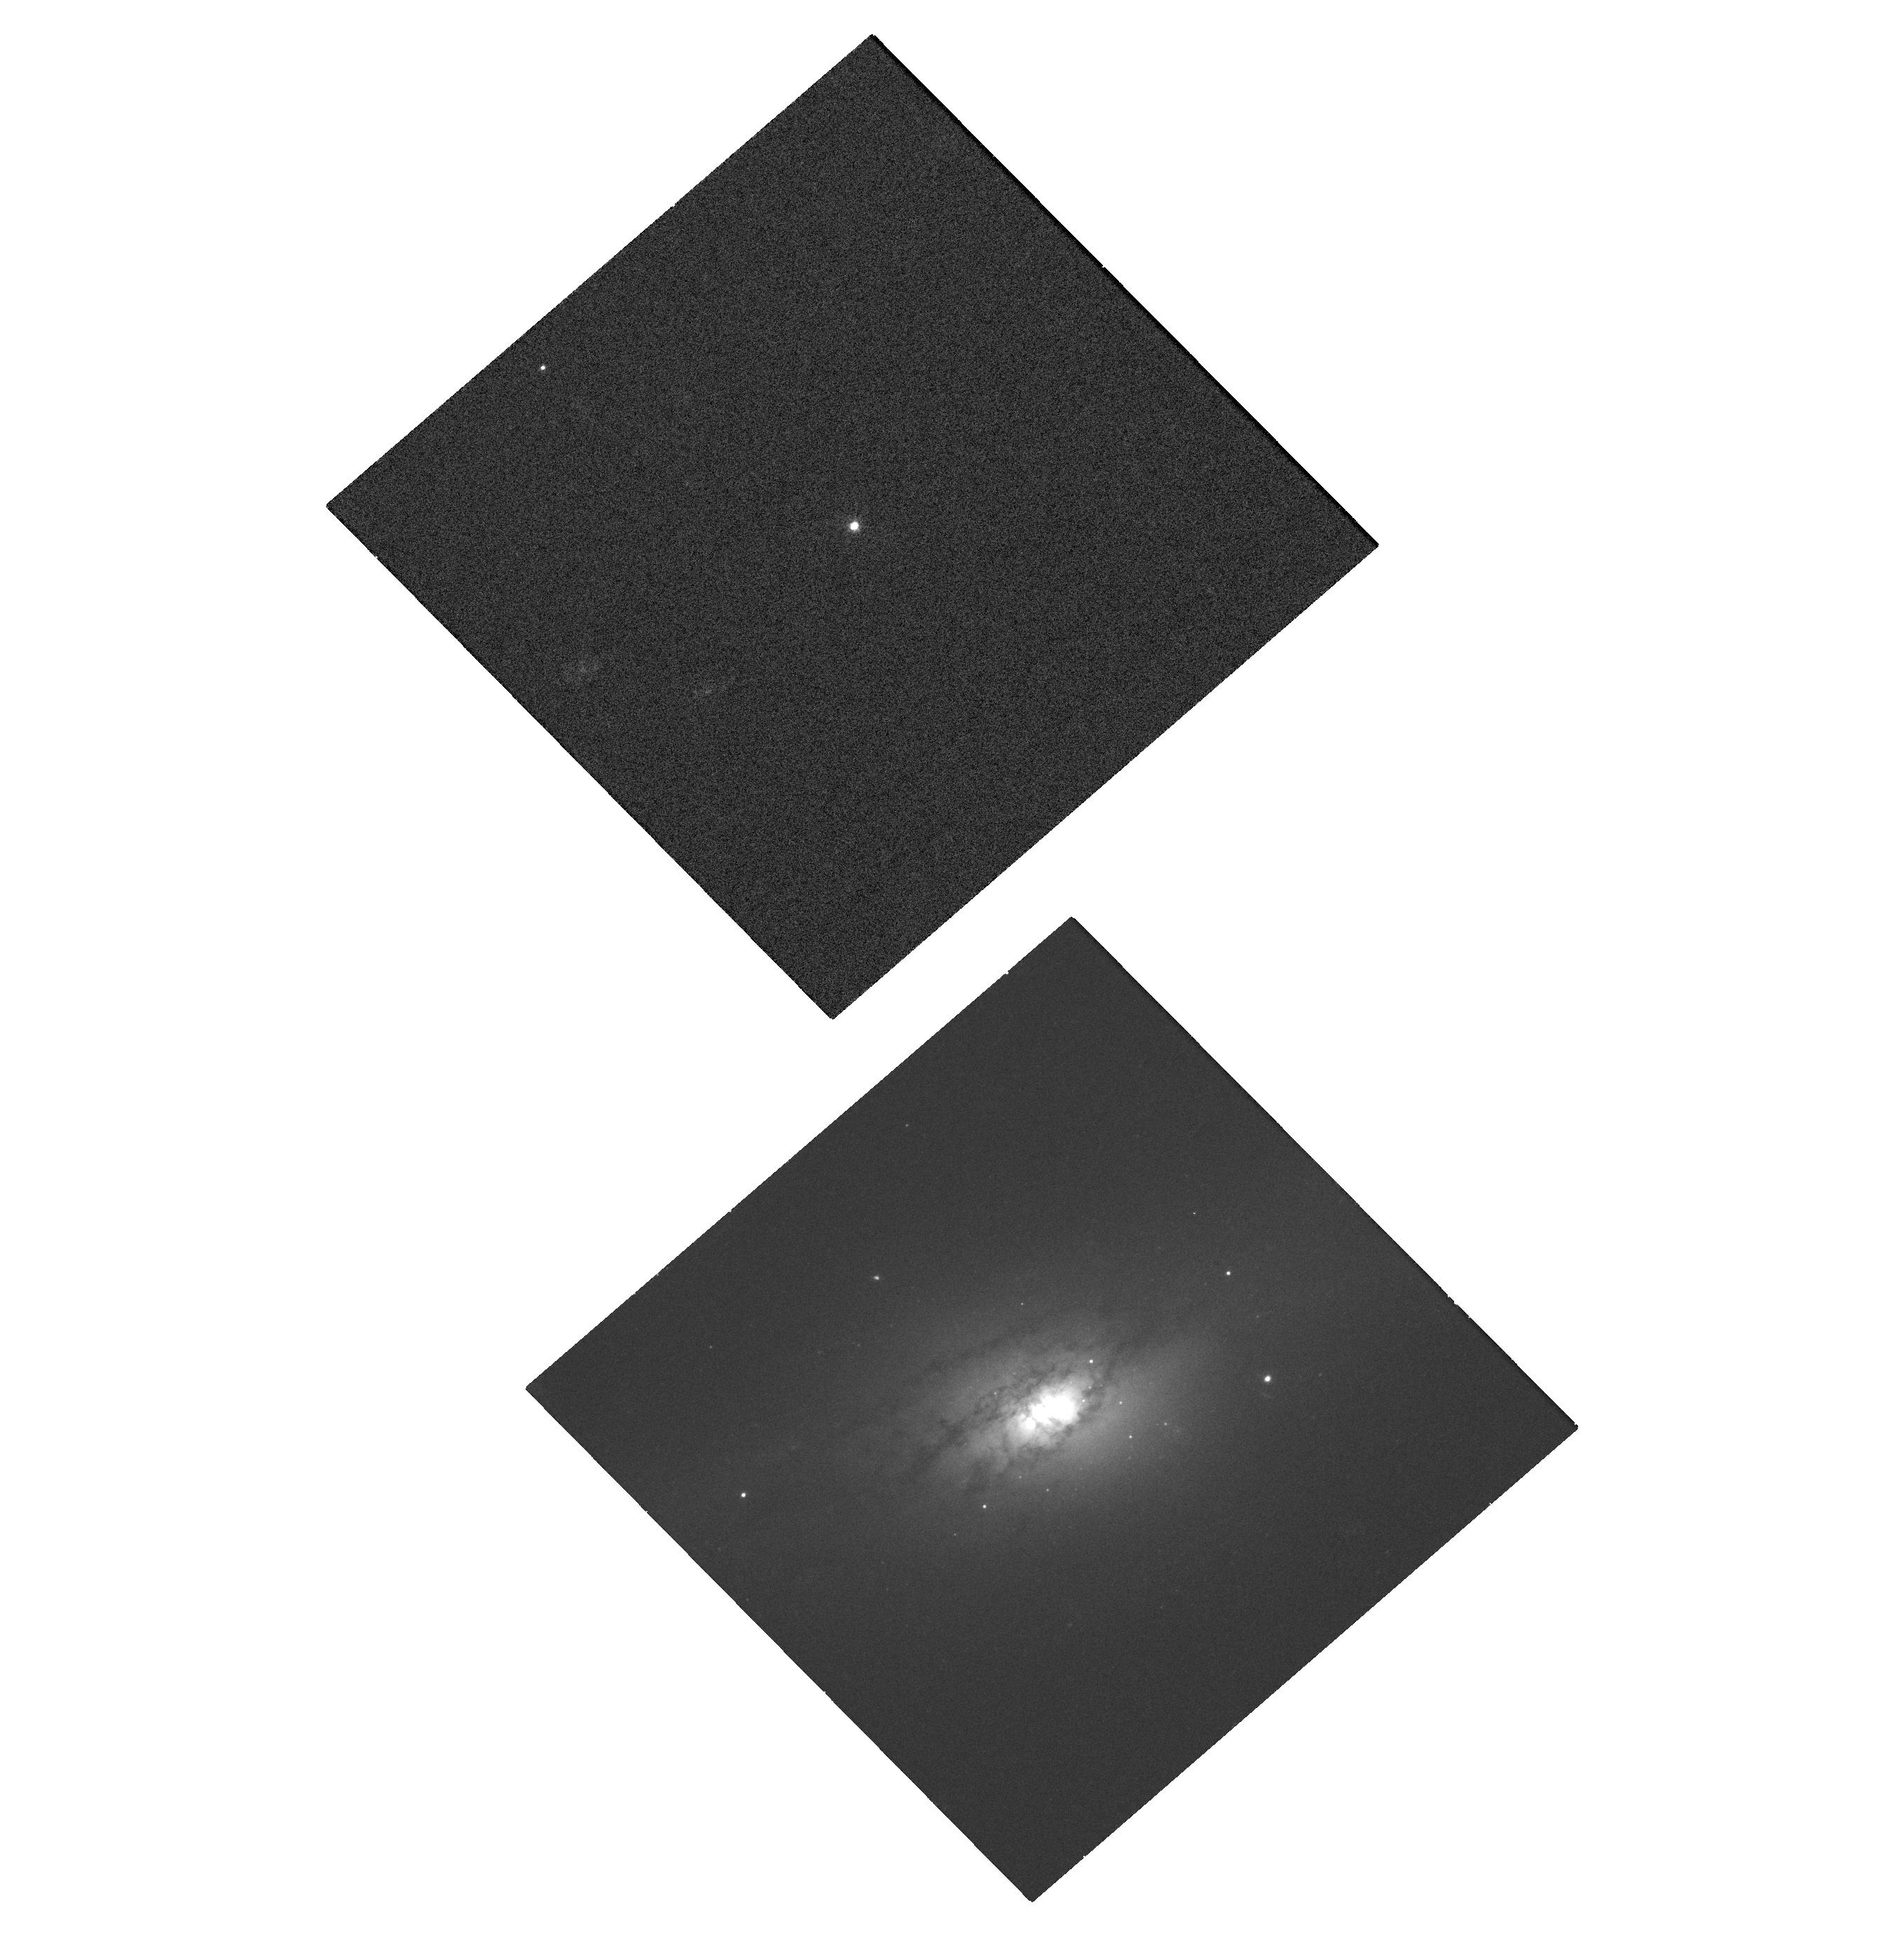
Target: STAR-J173844.64+571511.0. Instrument: WFC3/UVIS. Filter: F475W. Exposure: 32 min. Observation ID: hst_14785_04_wfc3_uvis_f475w_id8r04

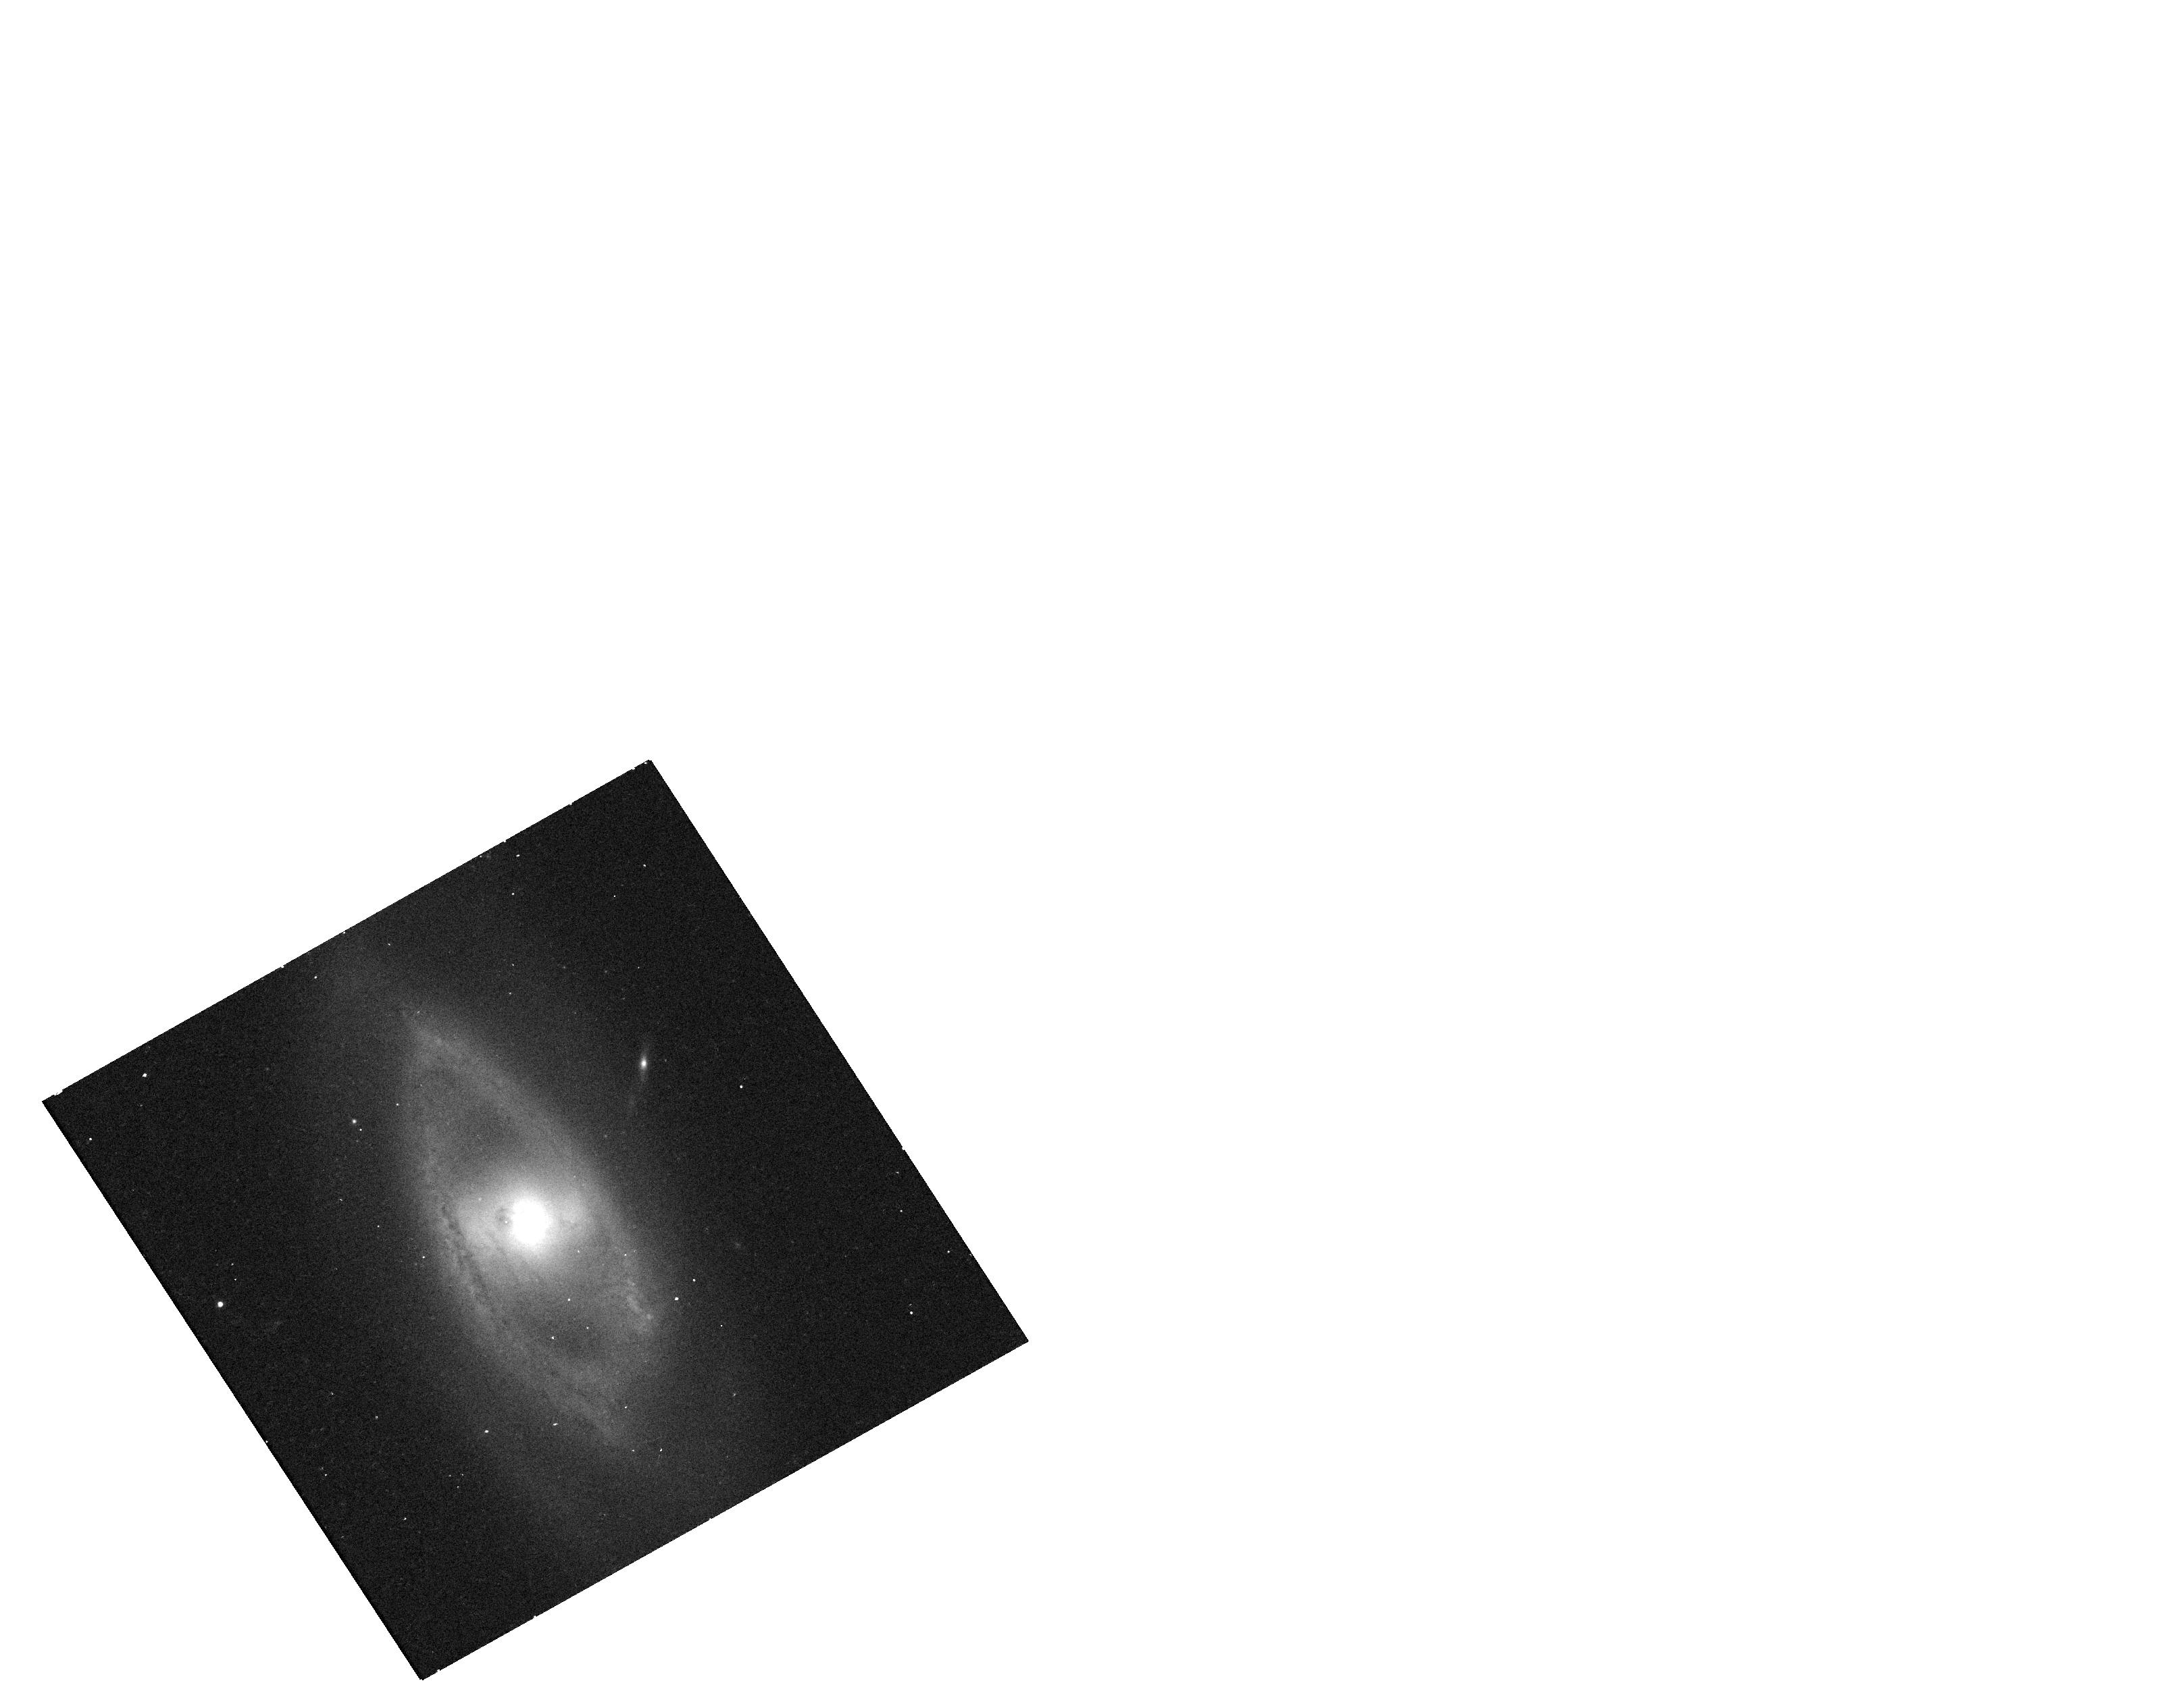
Target: MCG+05-32-048. Instrument: WFC3/UVIS. Filter: F814W. Exposure: 6 min. Observation ID: hst_14785_03_wfc3_uvis_f814w_id8r03

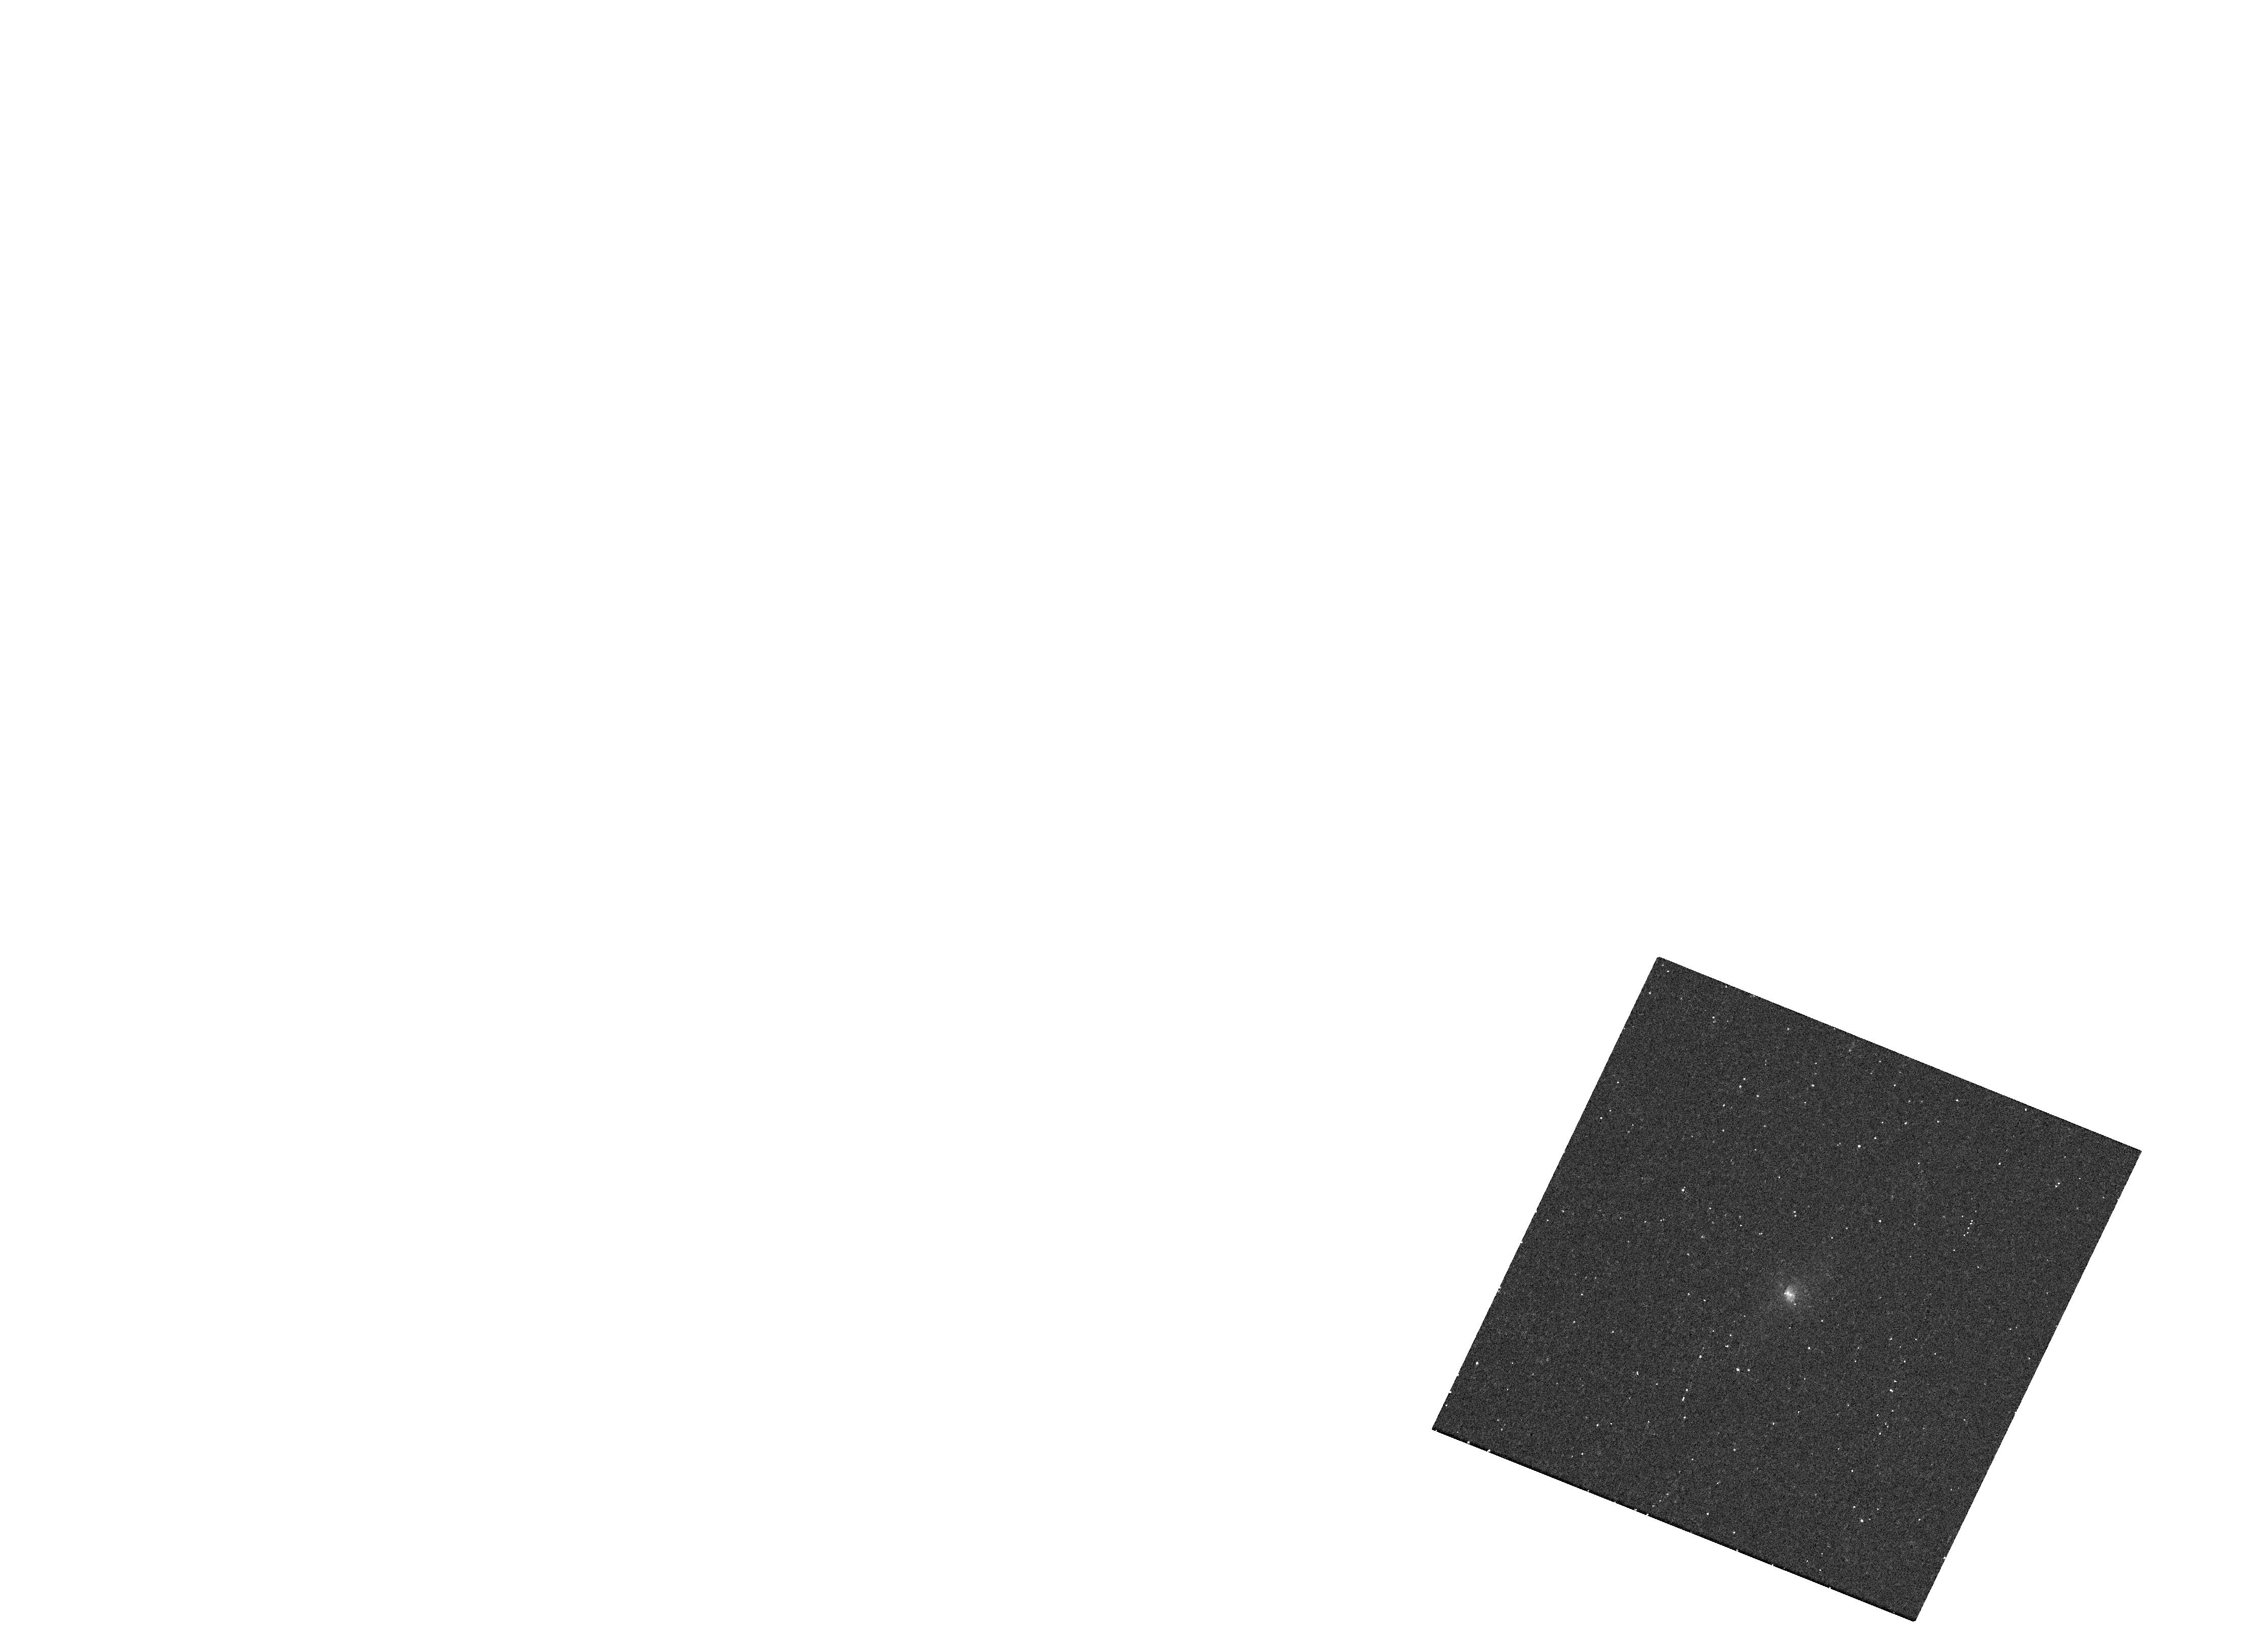
Target: MCG+09-21-043. Instrument: WFC3/UVIS. Filter: F275W. Exposure: 13 min. Observation ID: hst_14785_02_wfc3_uvis_f275w_id8r02

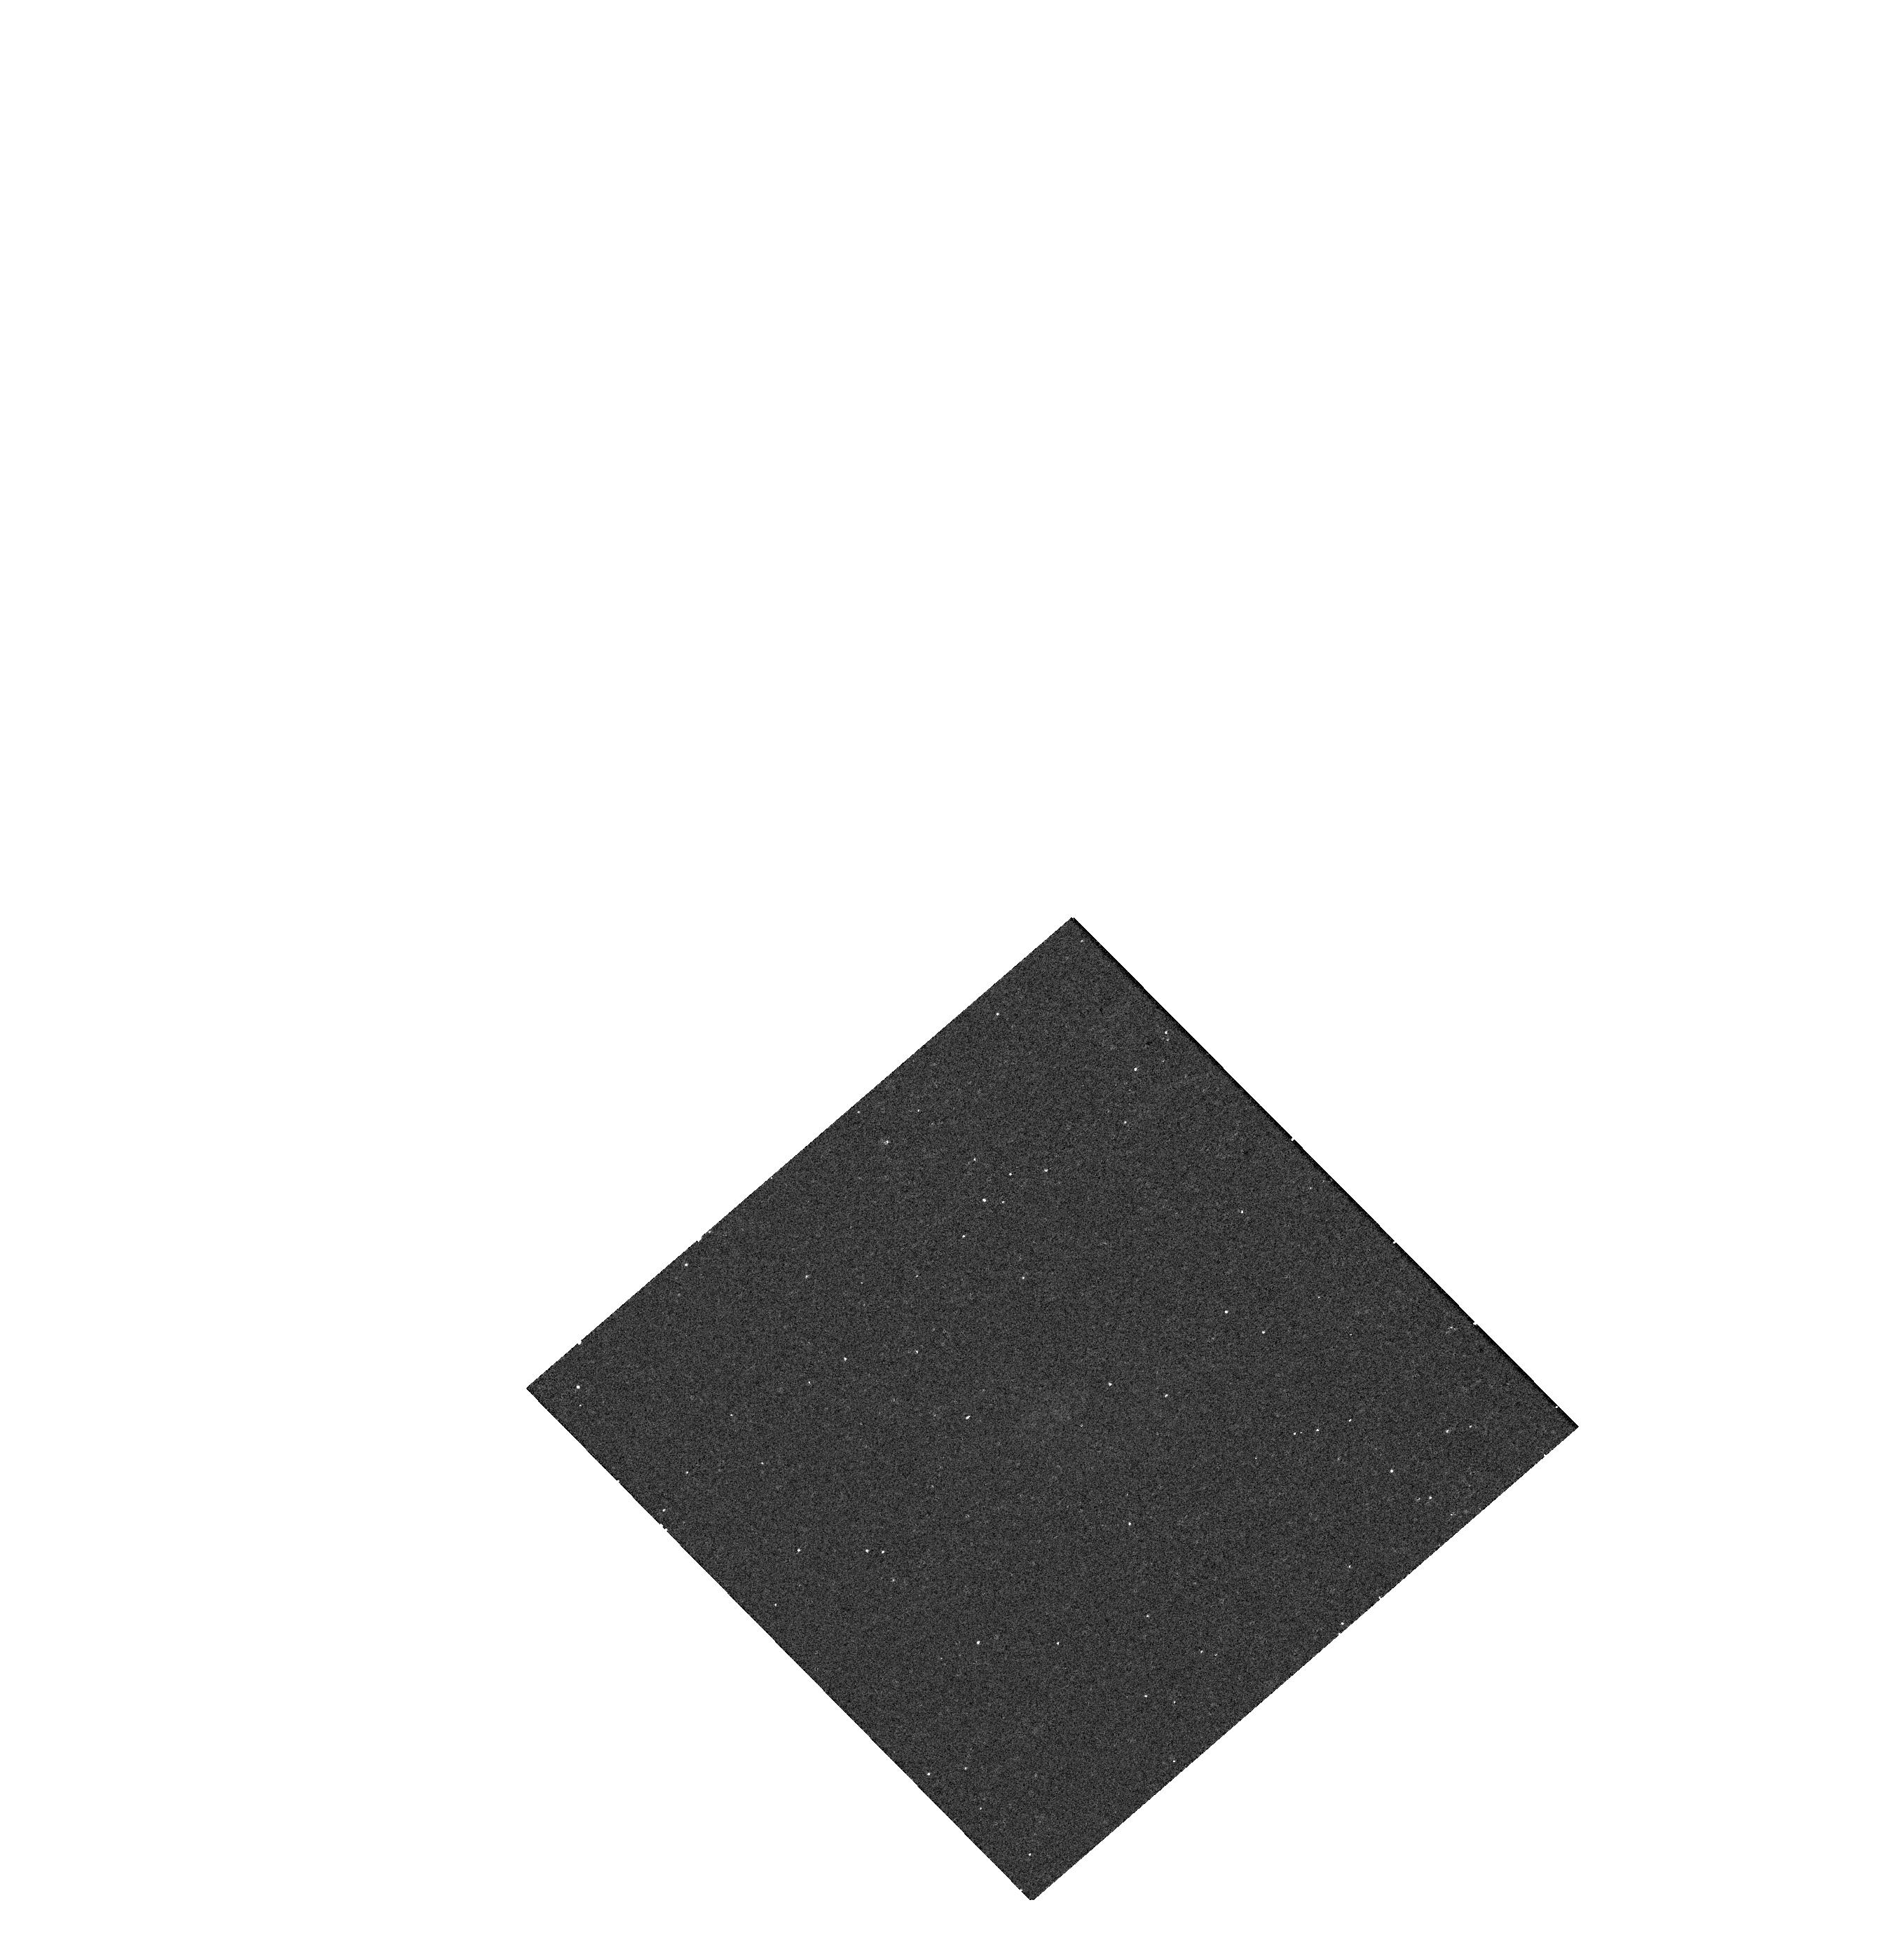
Target: UGC-10935. Instrument: WFC3/UVIS. Filter: F275W. Exposure: 11 min. Observation ID: hst_14785_04_wfc3_uvis_f275w_id8r04

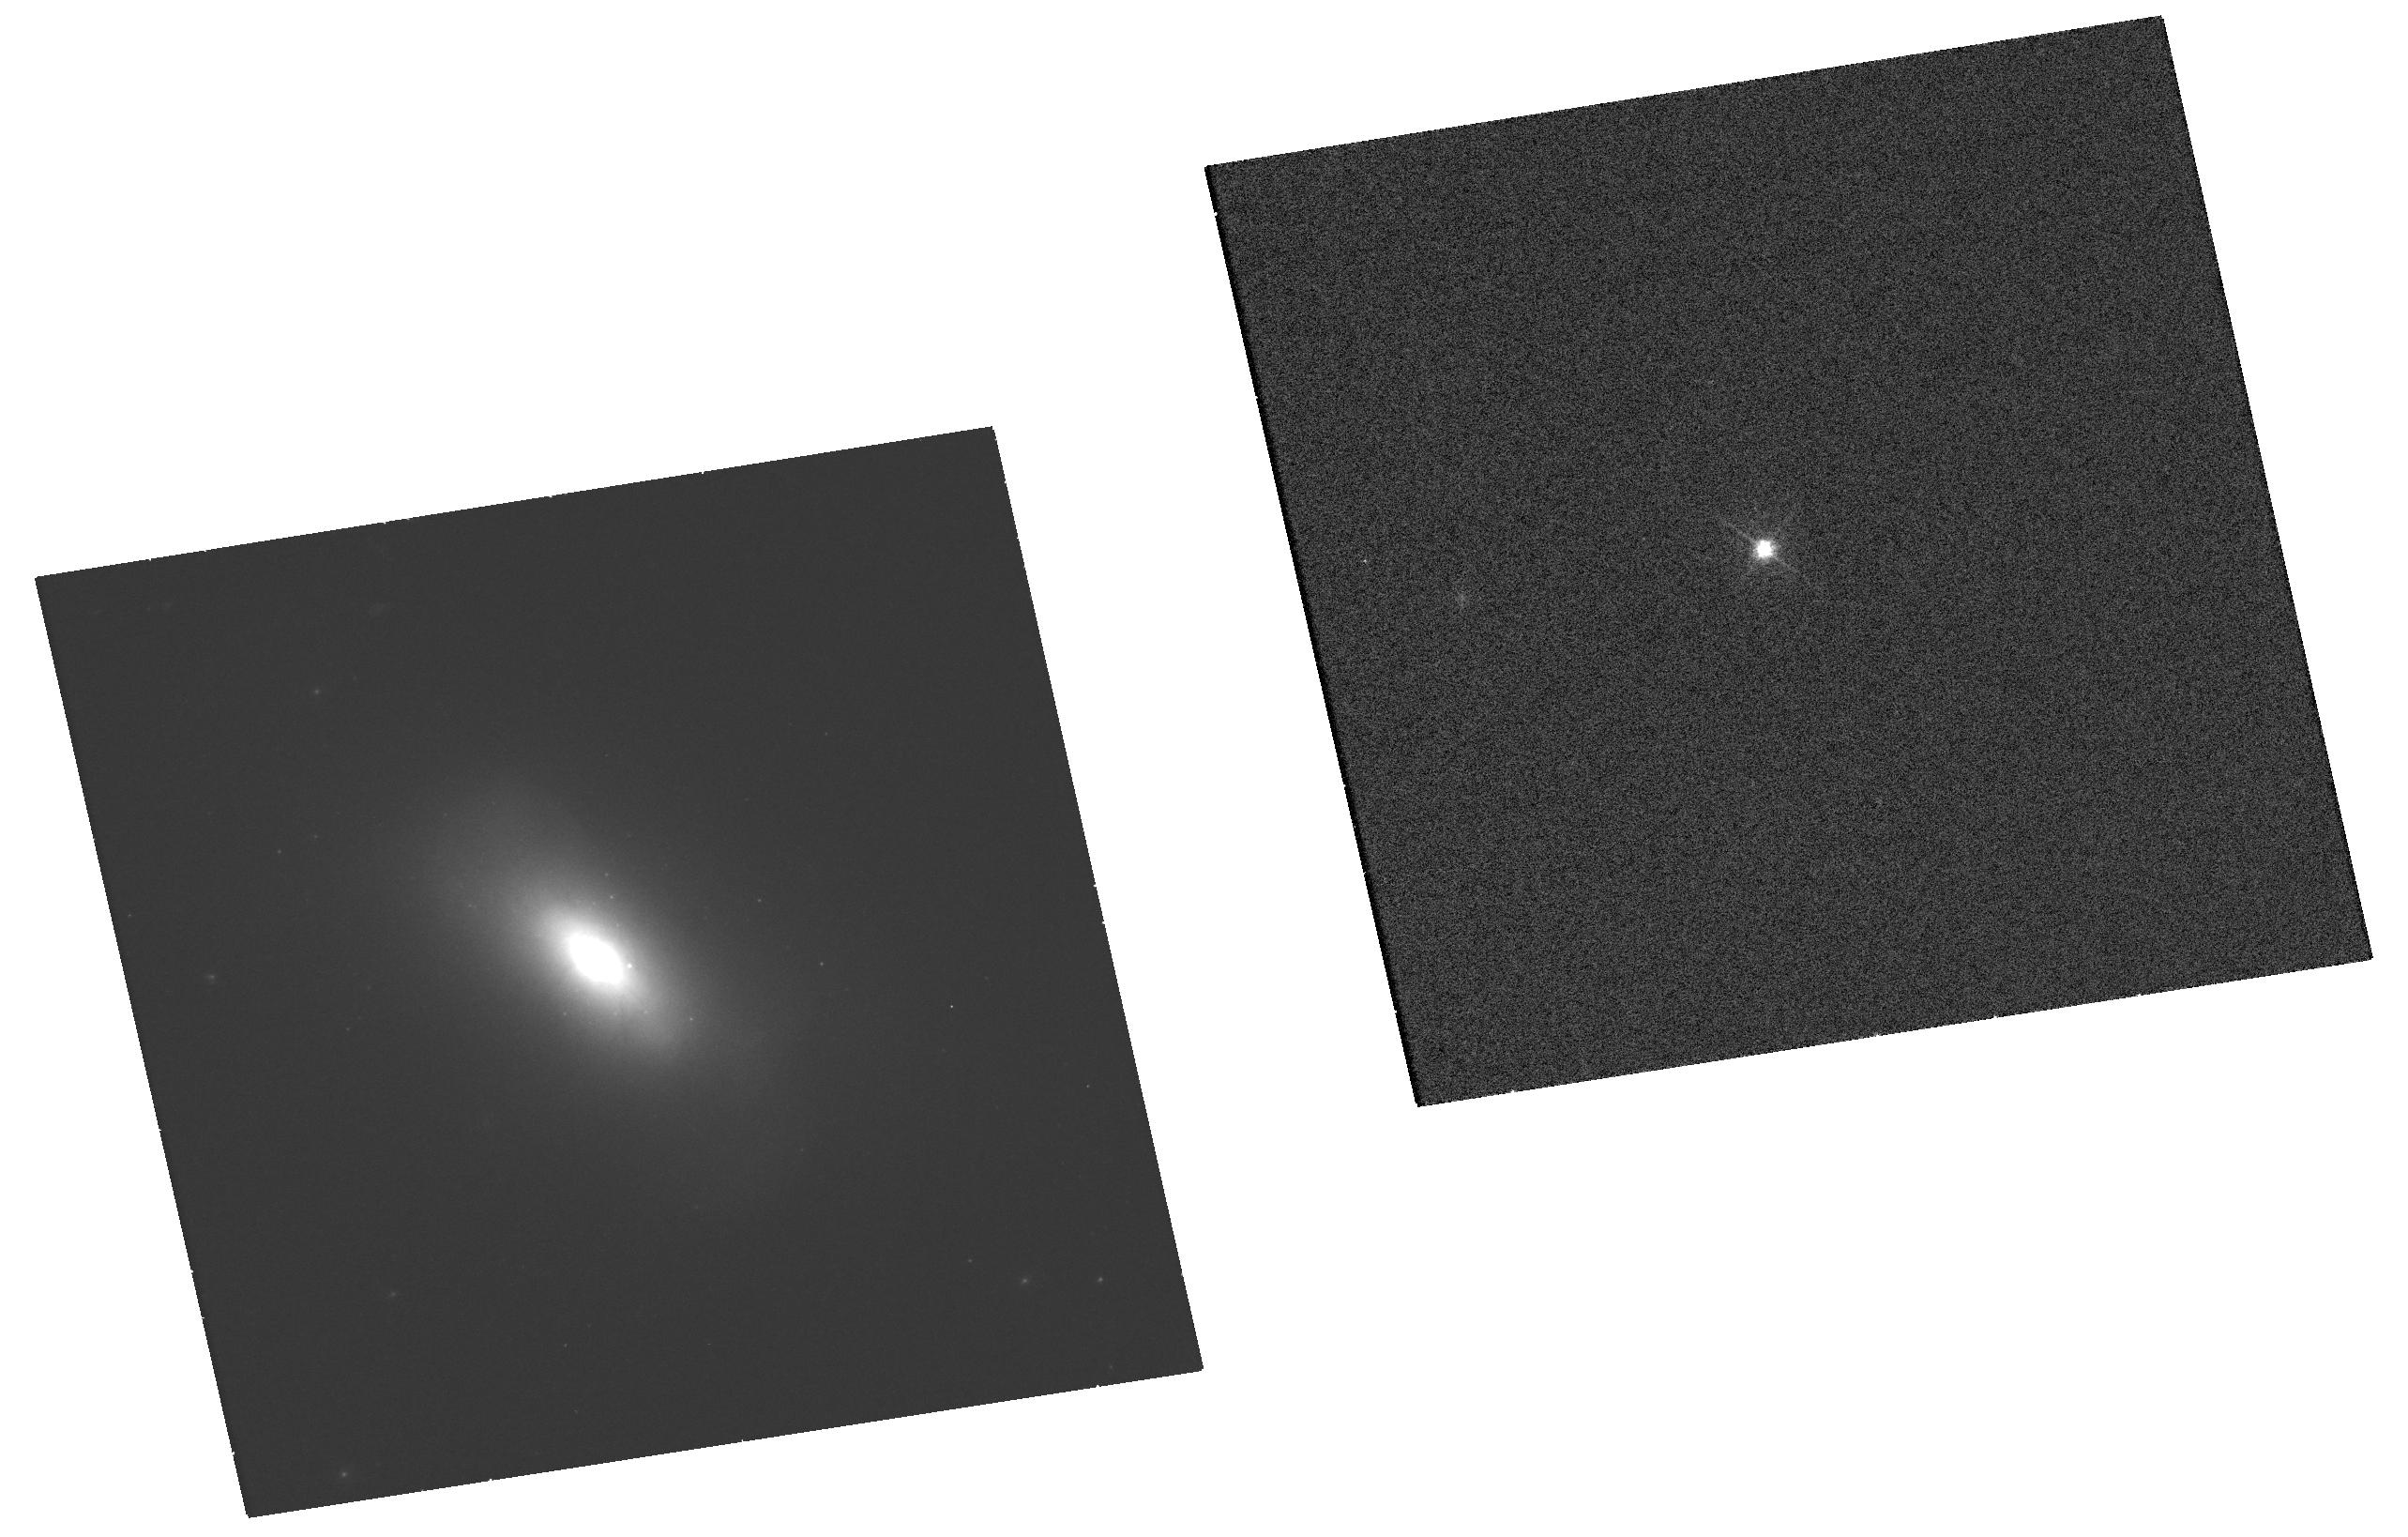
Target: STAR-J09003127+4641285. Instrument: WFC3/UVIS. Filter: F475W. Exposure: 28 min. Observation ID: hst_14785_01_wfc3_uvis_f475w_id8r01

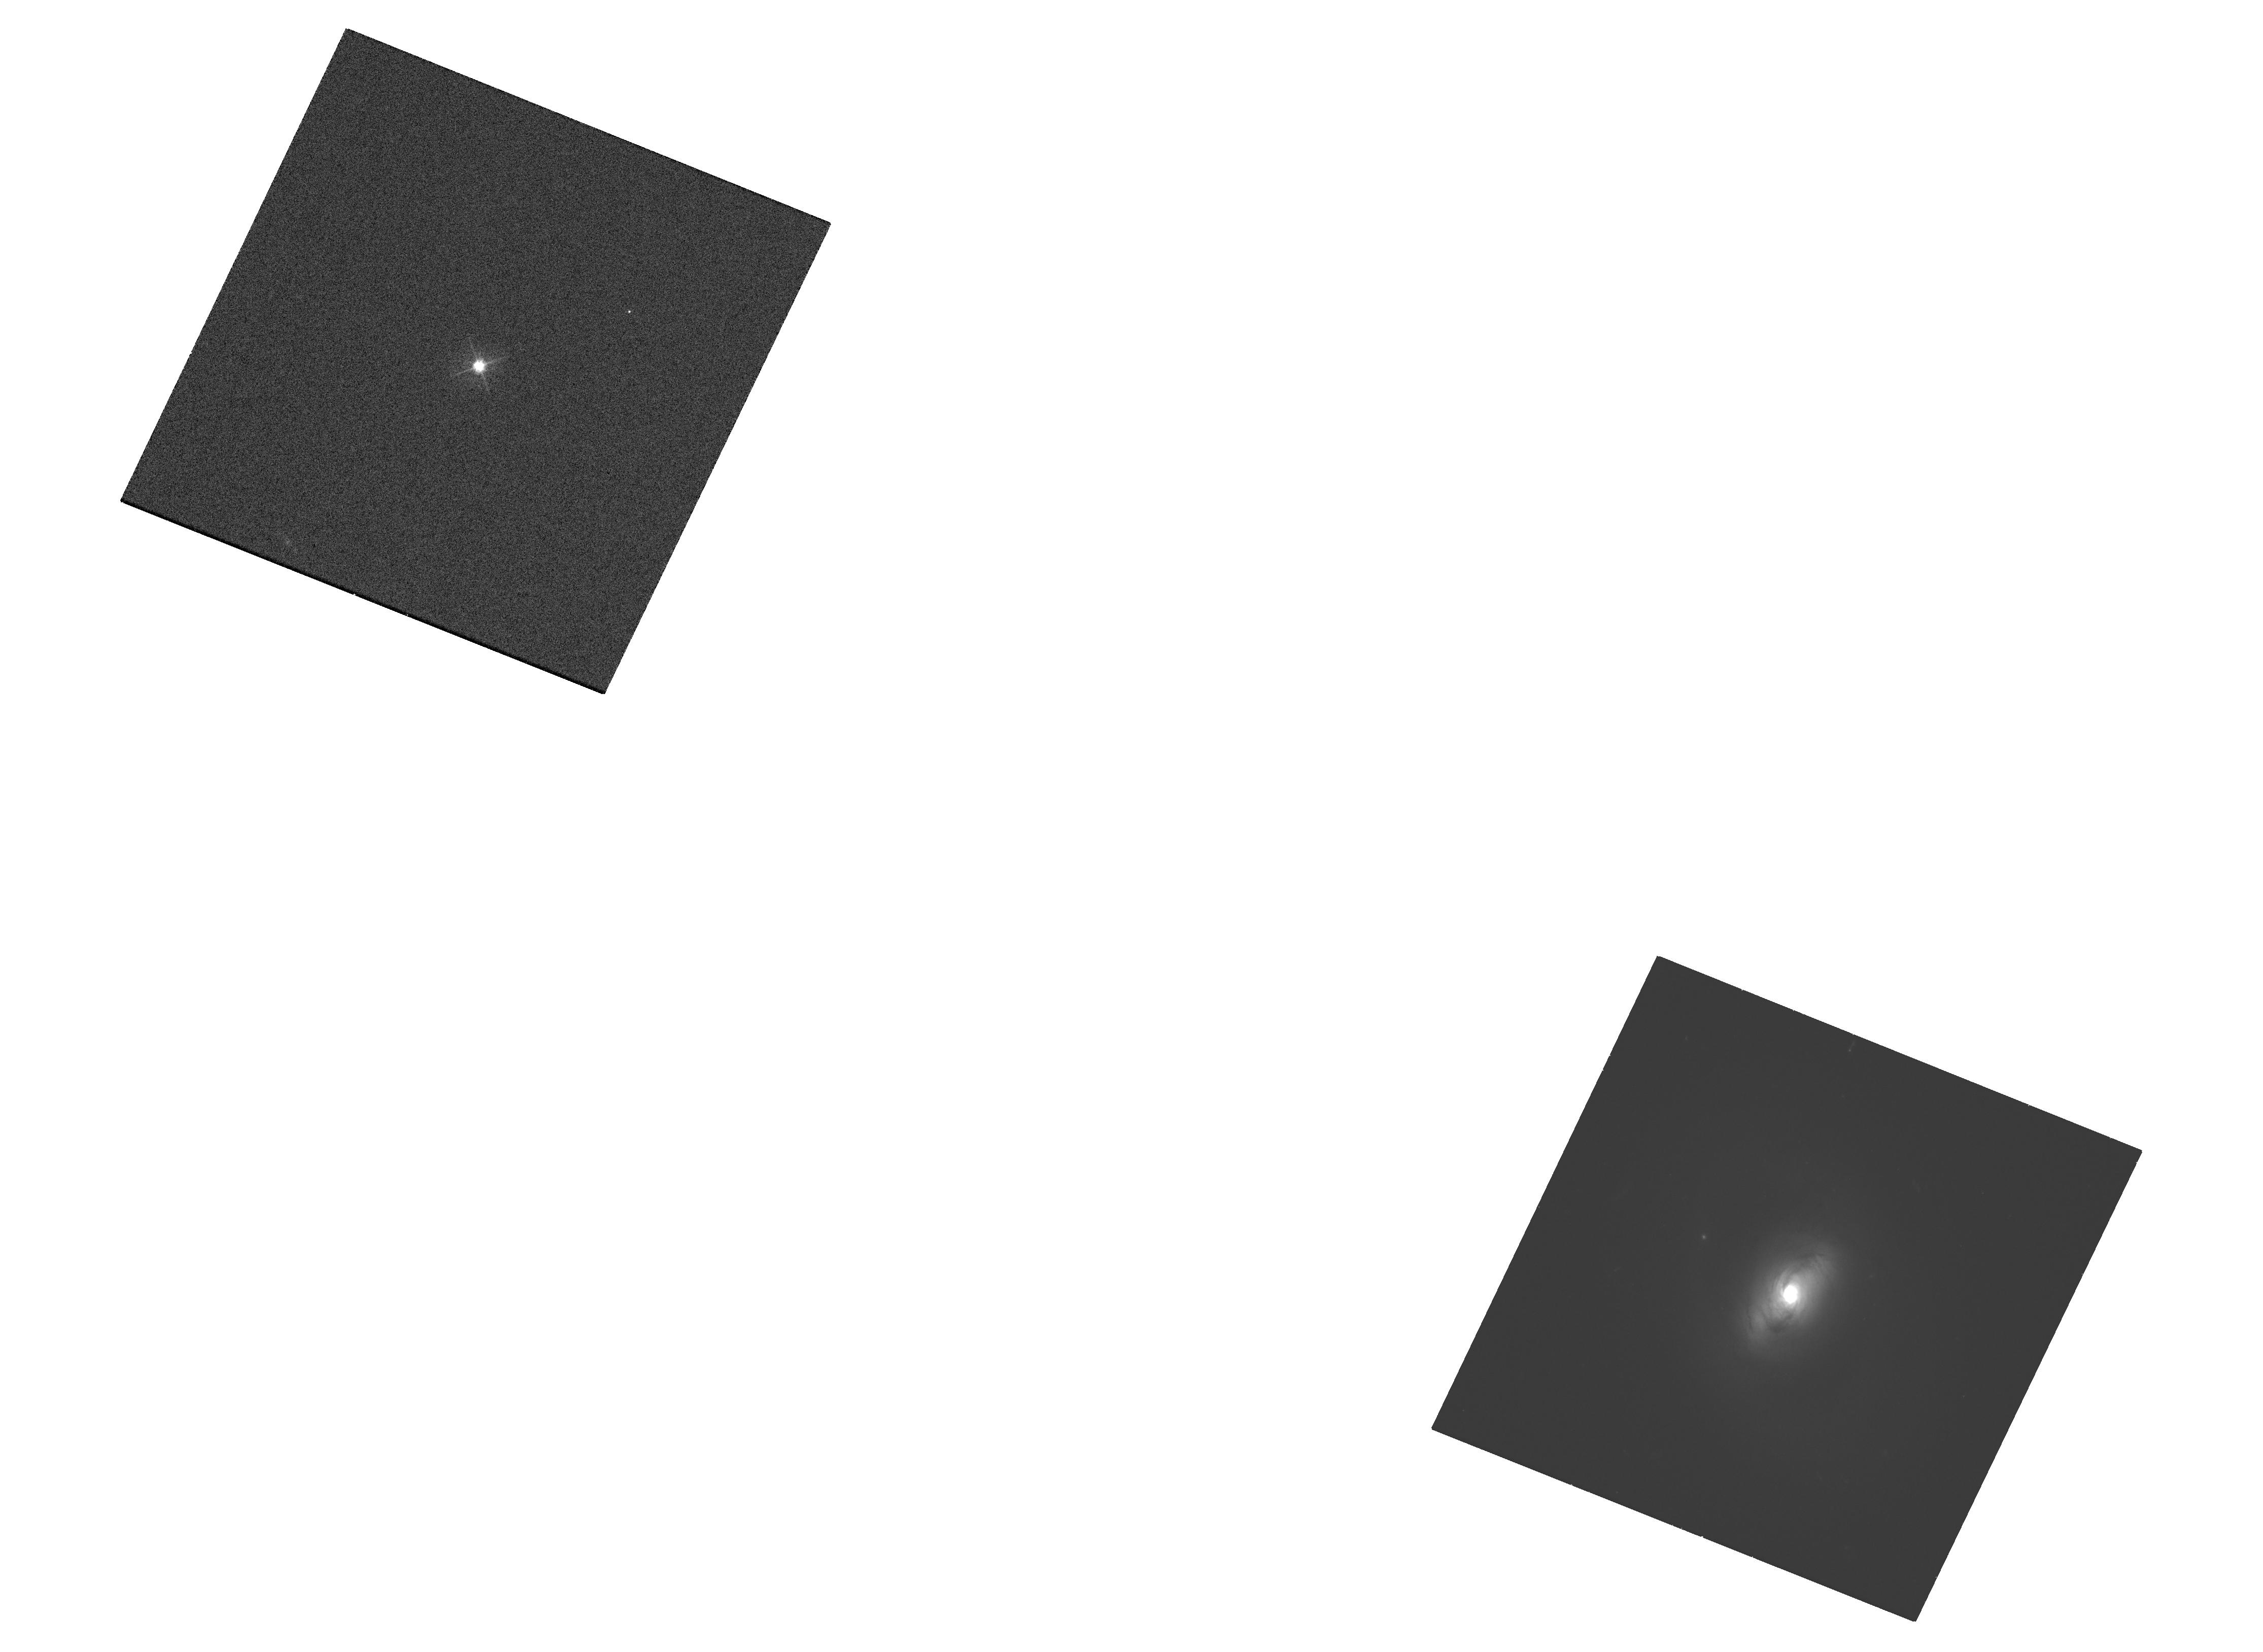
Target: STAR-J124637.64+504843.8. Instrument: WFC3/UVIS. Filter: F475W. Exposure: 28 min. Observation ID: hst_14785_02_wfc3_uvis_f475w_id8r02

Enhanced rates of tidal disruptions in E+A galaxies: resolving the central dynamics of post-starburst galactic nuclei with HST observations (PI: van Velzen, Sjoert)

Recent optically selected samples of tidal disruption flares (TDFs) have uncovered an interesting puzzle. In post-starburst galaxies, the observed rate of stellar disruptions is enhanced by 1-2 orders of magnitude. A natural explanation of the enhanced rate is an overdense central stellar cusp, created during the recent starburst. The short relaxation times in these cusps can significantly boost the number of stars that are scattered towards the central supermassive black hole. This scenario has a clear observational signature: a steep surface brightness profile on scale of 1-10 pc. Archival HST/WFC3 imaging of the low-redshift post-starburst galaxy NGC 3156 confirms this signature. Our dynamical analysis of the surface brightness profile suggests this galaxy could be a true TDE factory, with stellar disruptions occurring as often as once per millennium. Clearly, observations of more galaxies are needed to improve the significance of this result. Using a recently compiled catalog of post-starburst galaxies, we have found four galaxies that allow for an improved measurement of the TDE rate compared to work on NGC 3156. We propose multi-band HST/WFC3 imaging of these targets. These observations provide the only method to directly measure the TDE rate from the surface brightness profile of post-starburst galaxies and will therefore critically test the overdensity hypothesis.